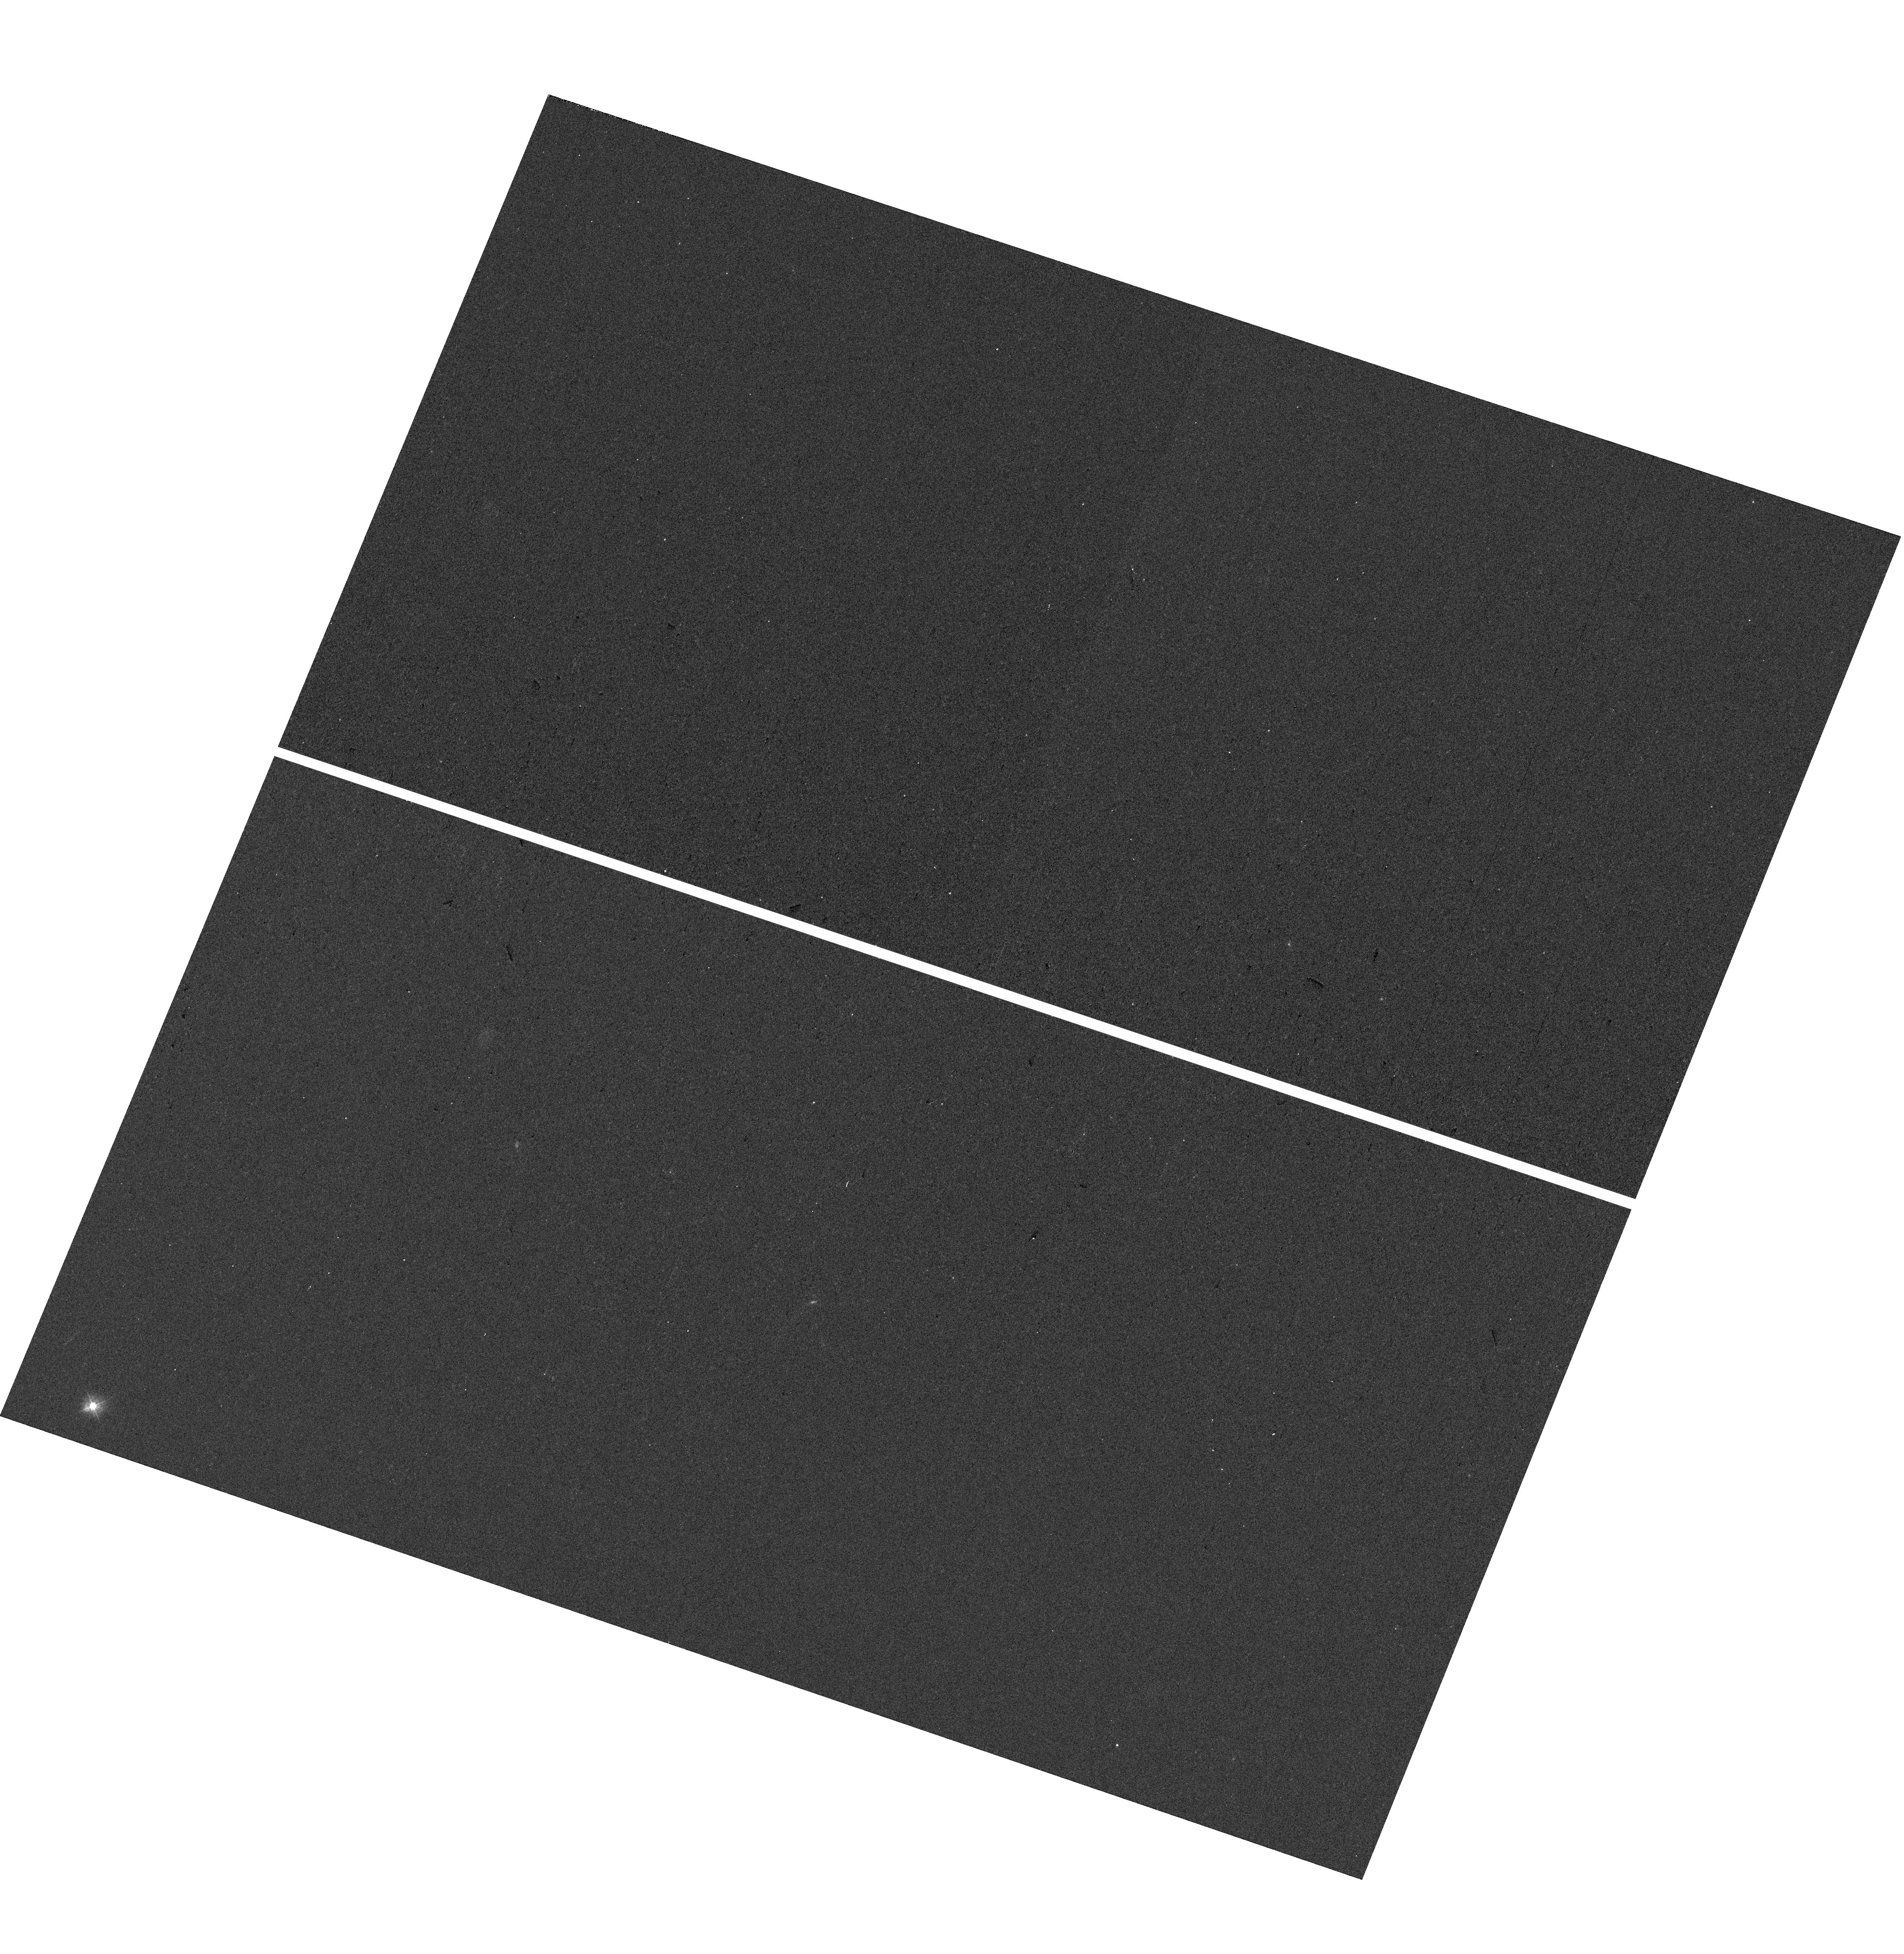
Target: CSWA-141
Instrument: WFC3/UVIS
Filter: F300X
Exposure: 7 min
Observation ID: hst_16710_02_wfc3_uvis_f300x_ieoz02

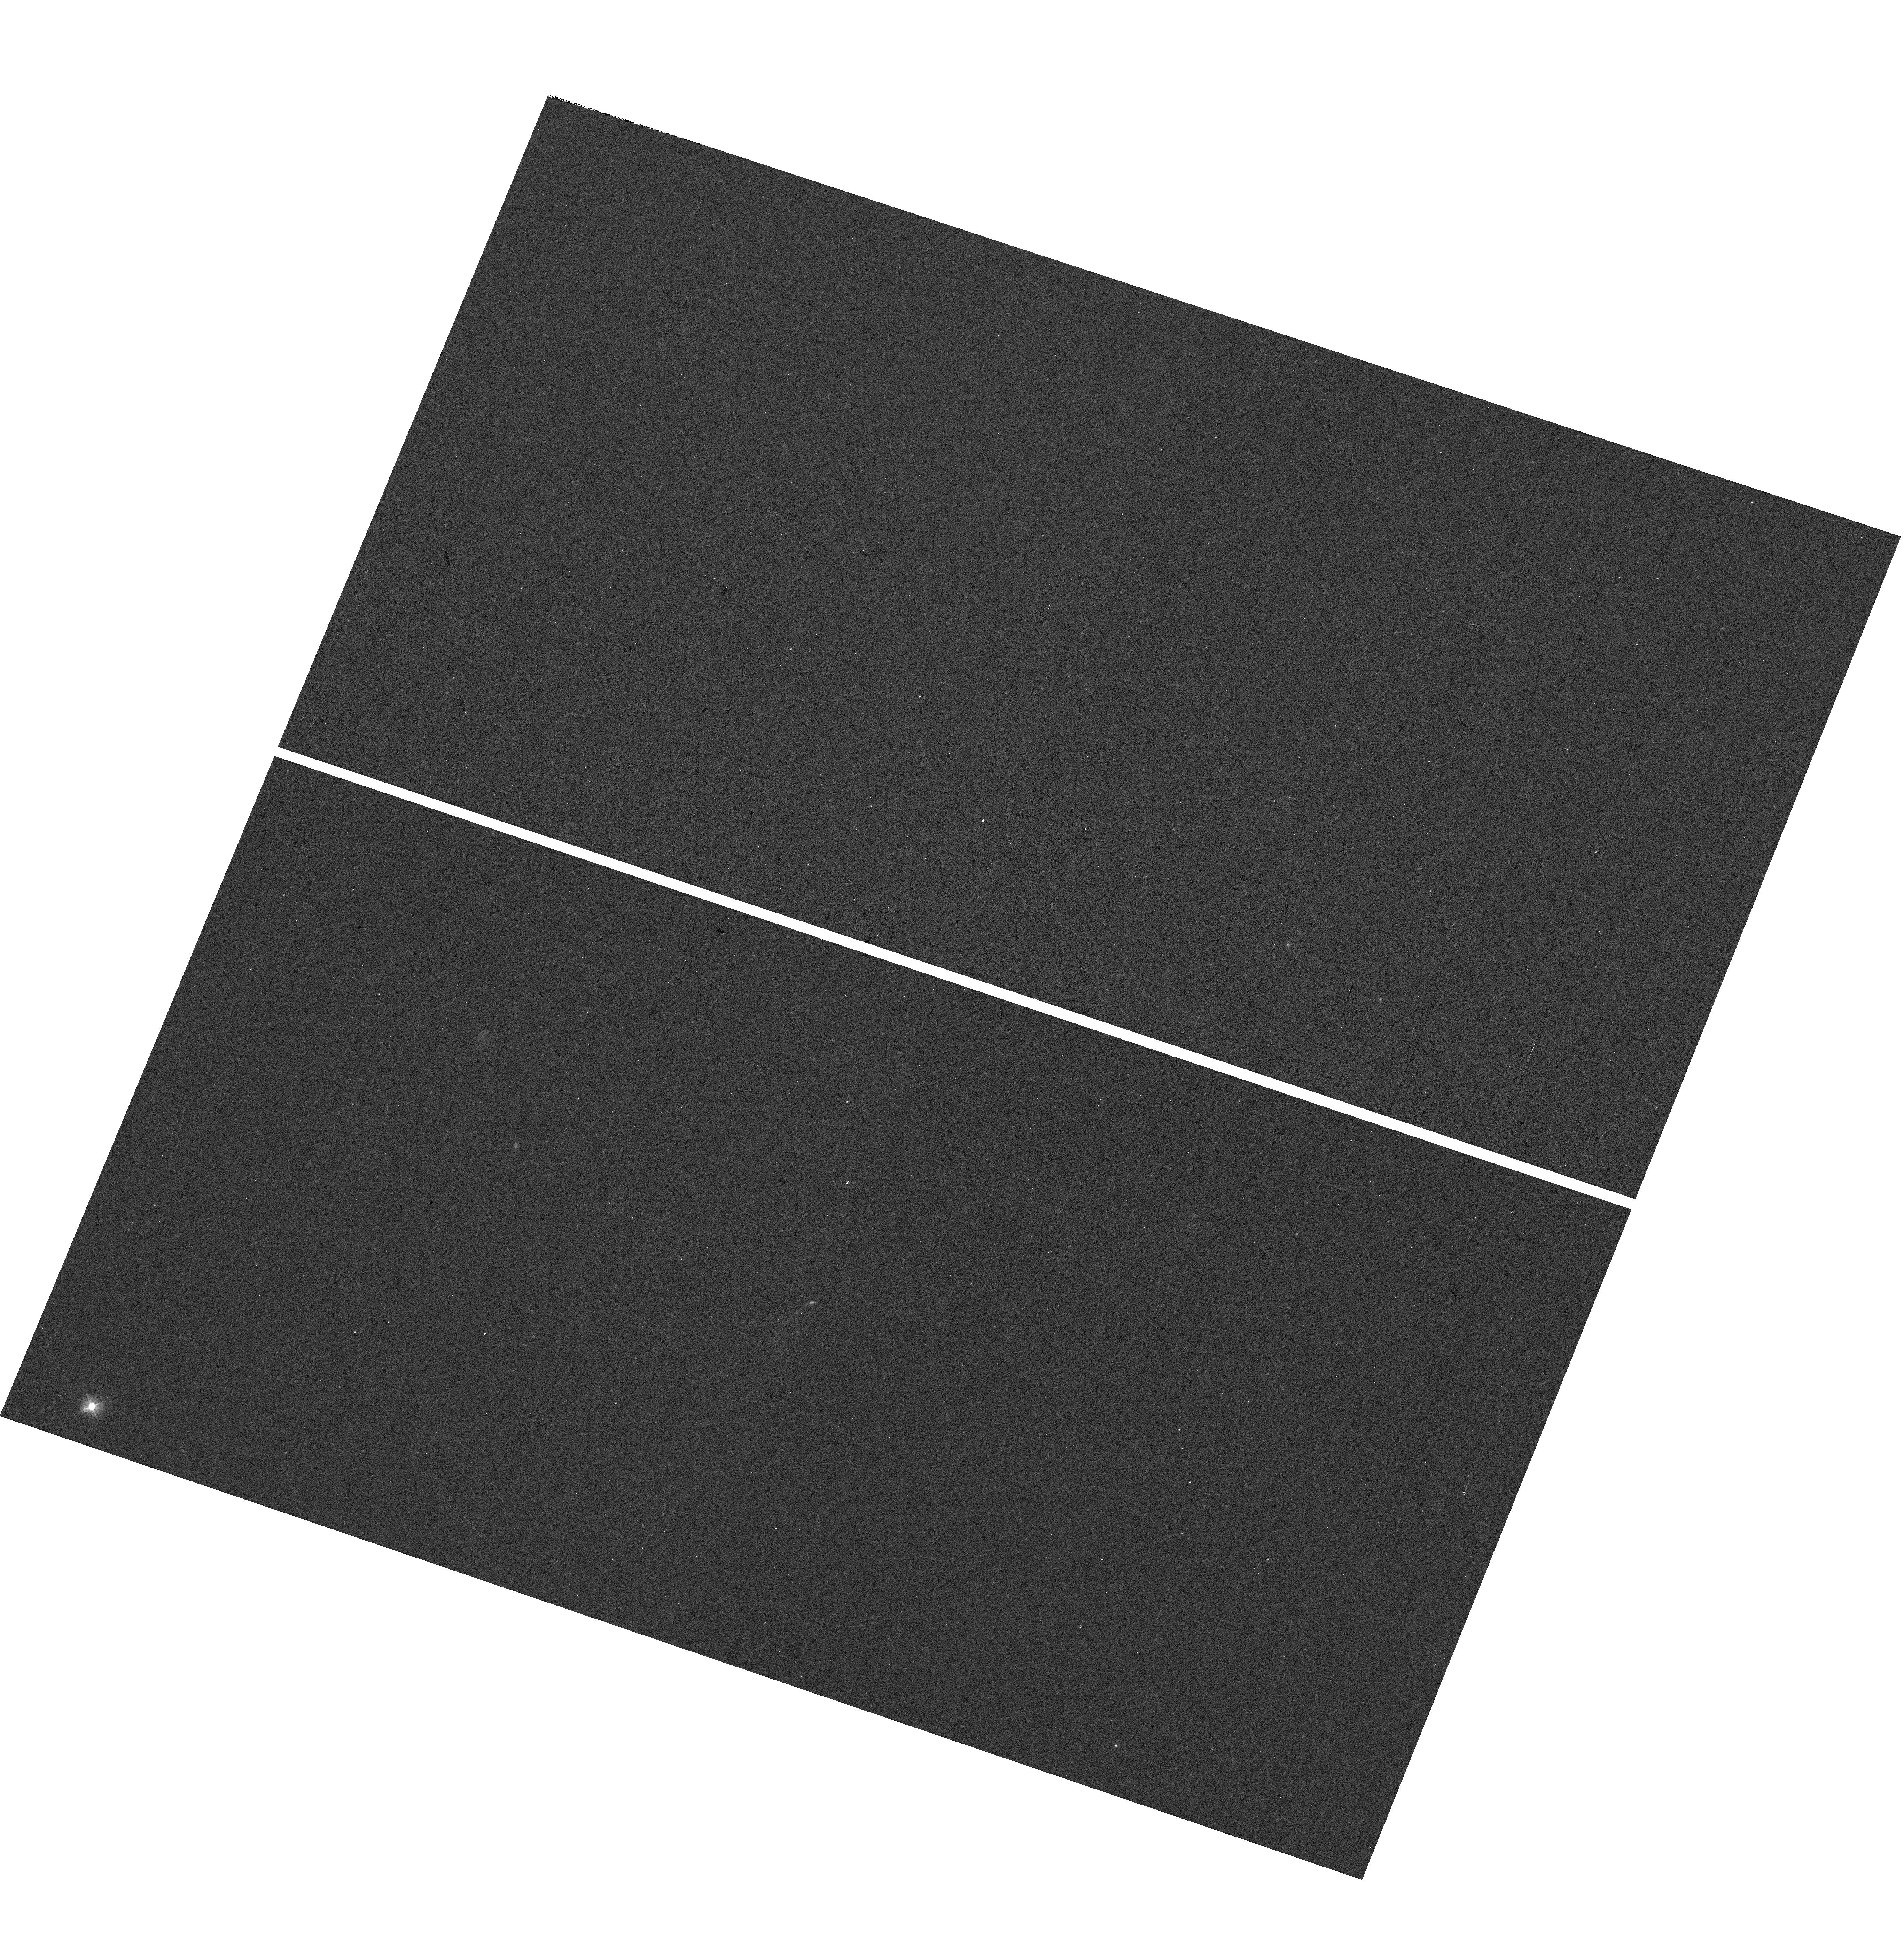
Target: CSWA-141
Instrument: WFC3/UVIS
Filter: F300X
Exposure: 7 min
Observation ID: hst_16710_03_wfc3_uvis_f300x_ieoz03

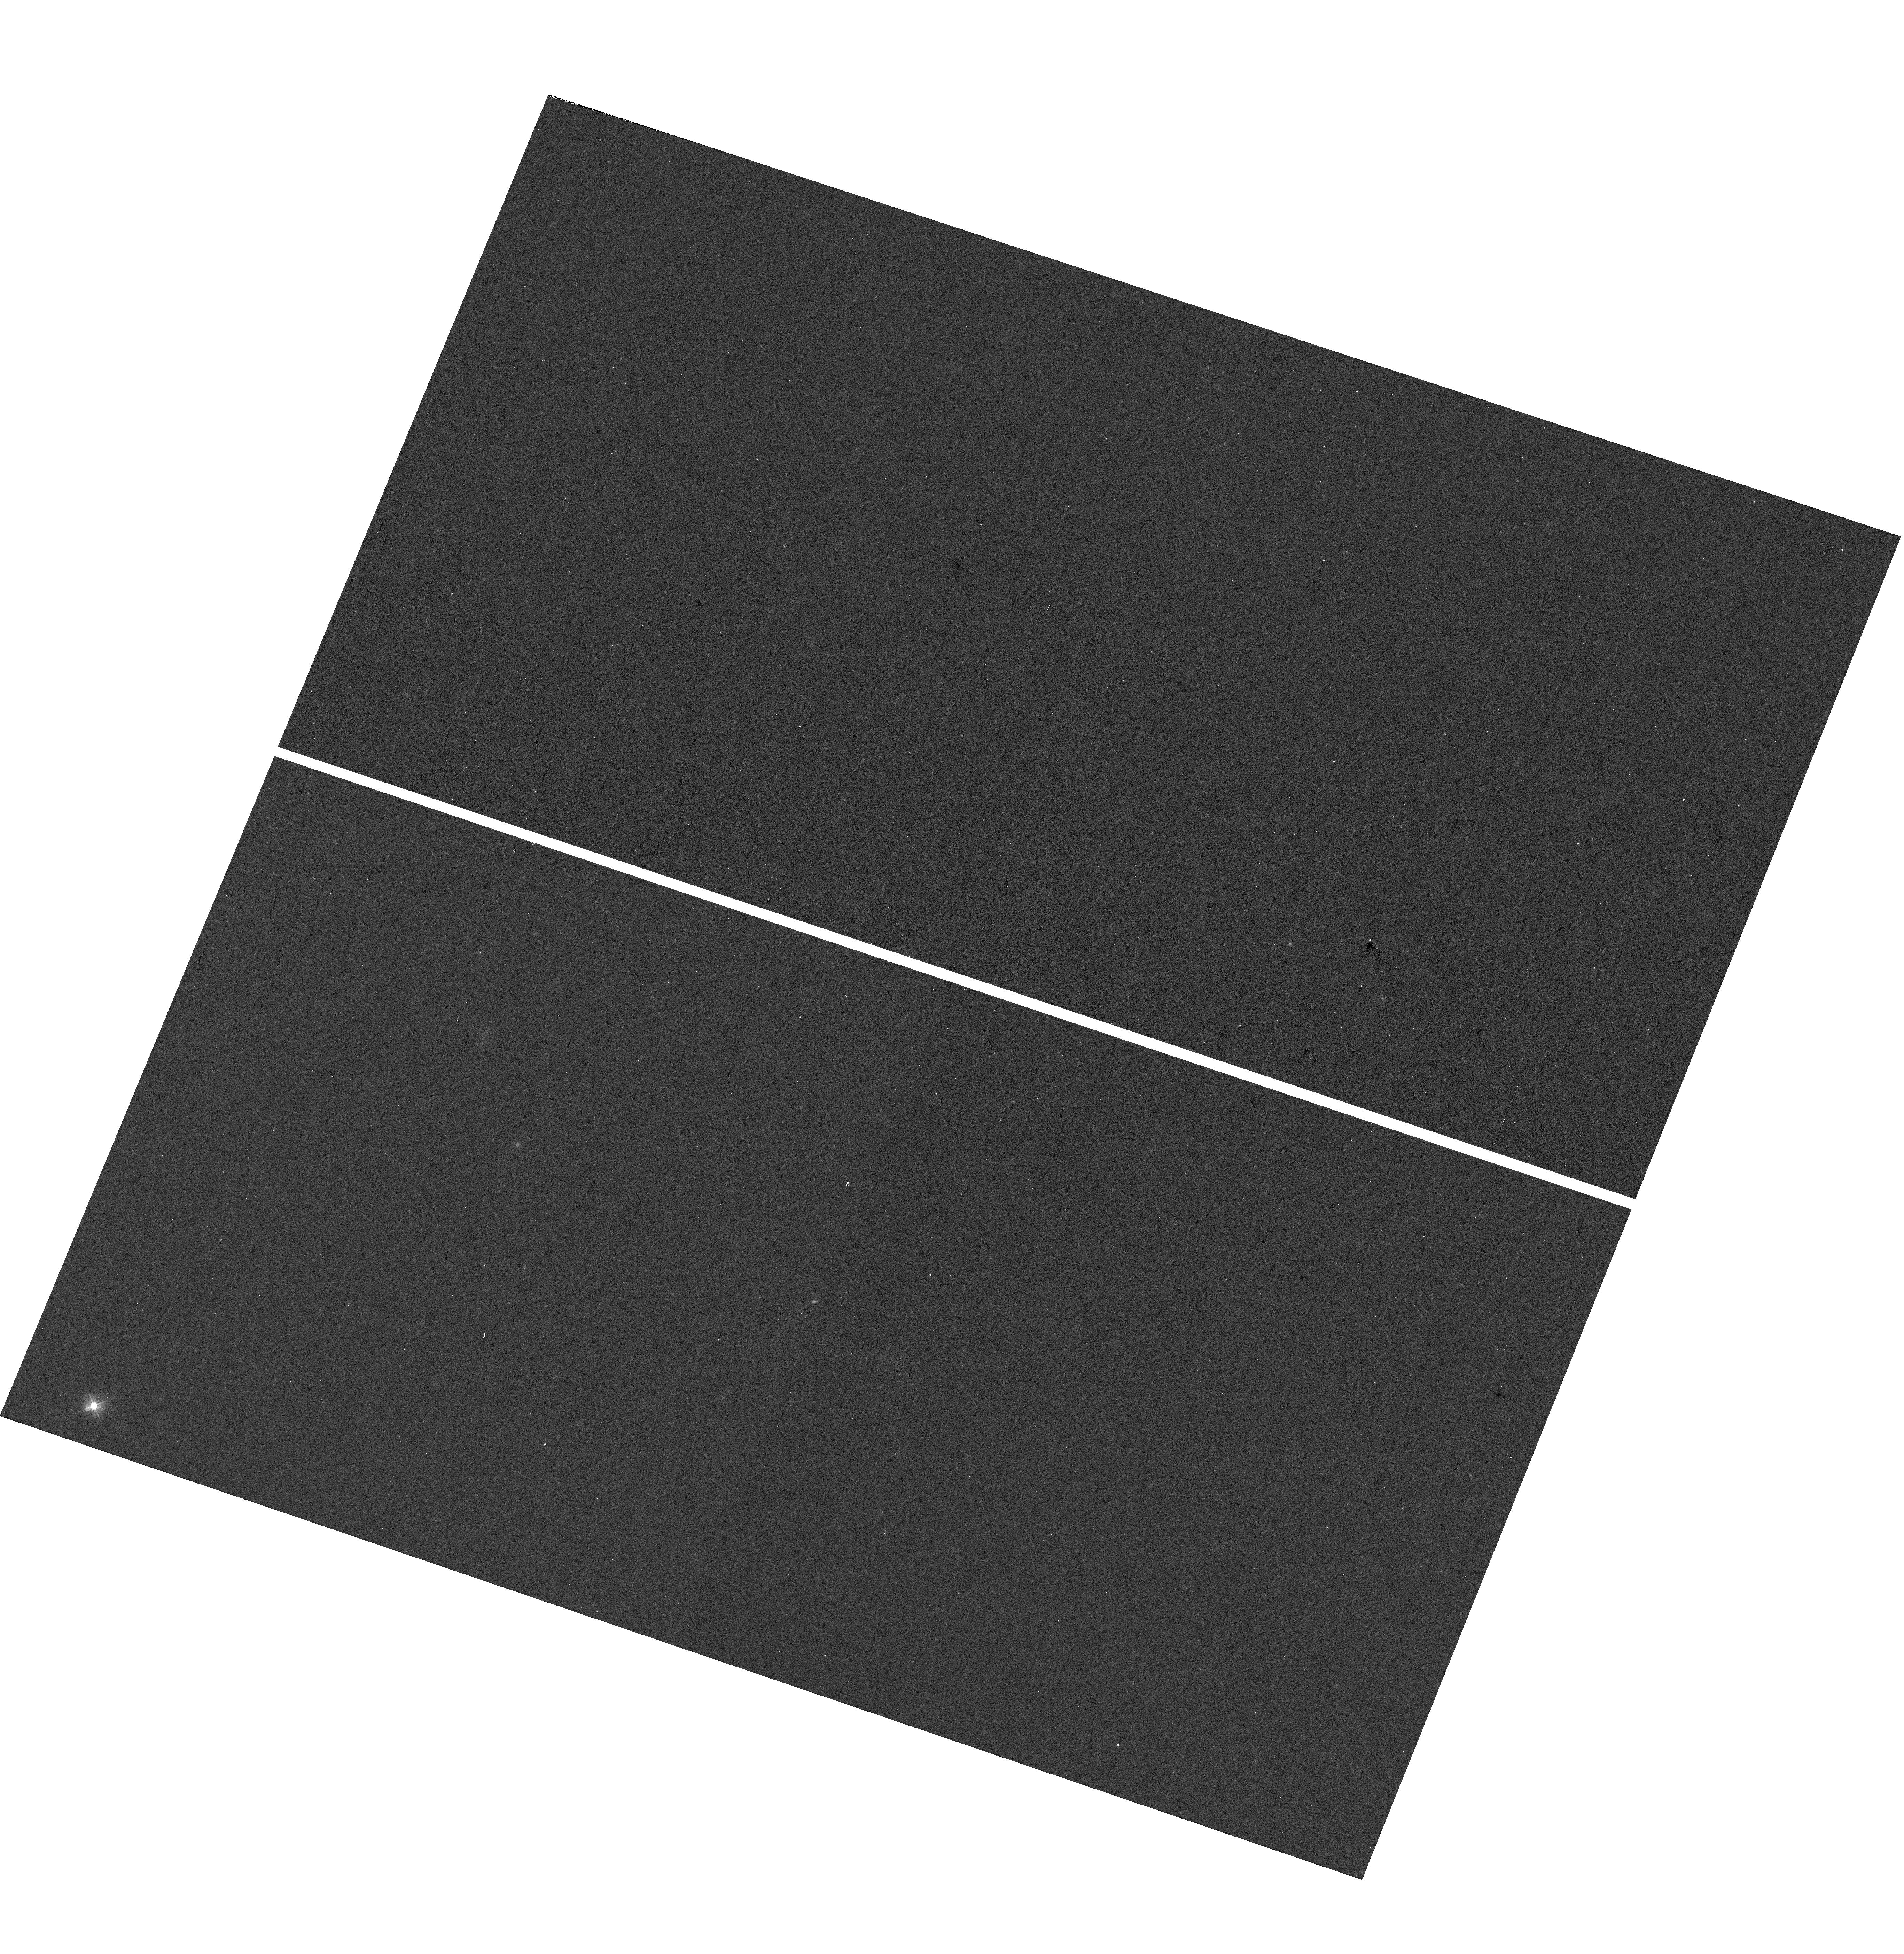
Target: CSWA-141
Instrument: WFC3/UVIS
Filter: F300X
Exposure: 7 min
Observation ID: hst_16710_01_wfc3_uvis_f300x_ieoz01

Measuring ionizing photon escape from an exceptionally bright gravitationally lensed arc at z=1.43 (PI: Mainali, Ramesh)

We propose WFC3 UVIS/G280 grism observations to measure escaping ionizing photons (LyC) from a galaxy at z=1.43 having nebular conditions similar to reionization era systems. The galaxy is a uniquely bright (r~20) gravitationally lensed system with an extended arc (9" long) allowing ionizing photon escape at a sub-kpc level. Based on a newly developed indirect measure of LyC escape fraction using Mg II emission lines, the galaxy is inferred to be a strong LyC leaker with ionizing photons escape fraction (dust corrected) of 27+/-4%. The proposed observations will (i) directly test the utility of Mg II based measure of LyC escape fraction for a high redshift galaxy, (ii) provide a sub-kpc map of ionizing photon escape allowing detailed probe of LyC escape. To date, only one source exists at any redshift where a spatially resolved study of LyC photons is possible. However, it is not clear whether the source is representative of reionization era galaxies. Our observations will exploit the ultraviolet capability of HST allowing the study of production and escape of ionizing photons from an exceptionally bright z=1.43 galaxy that is representative of reionization epoch.